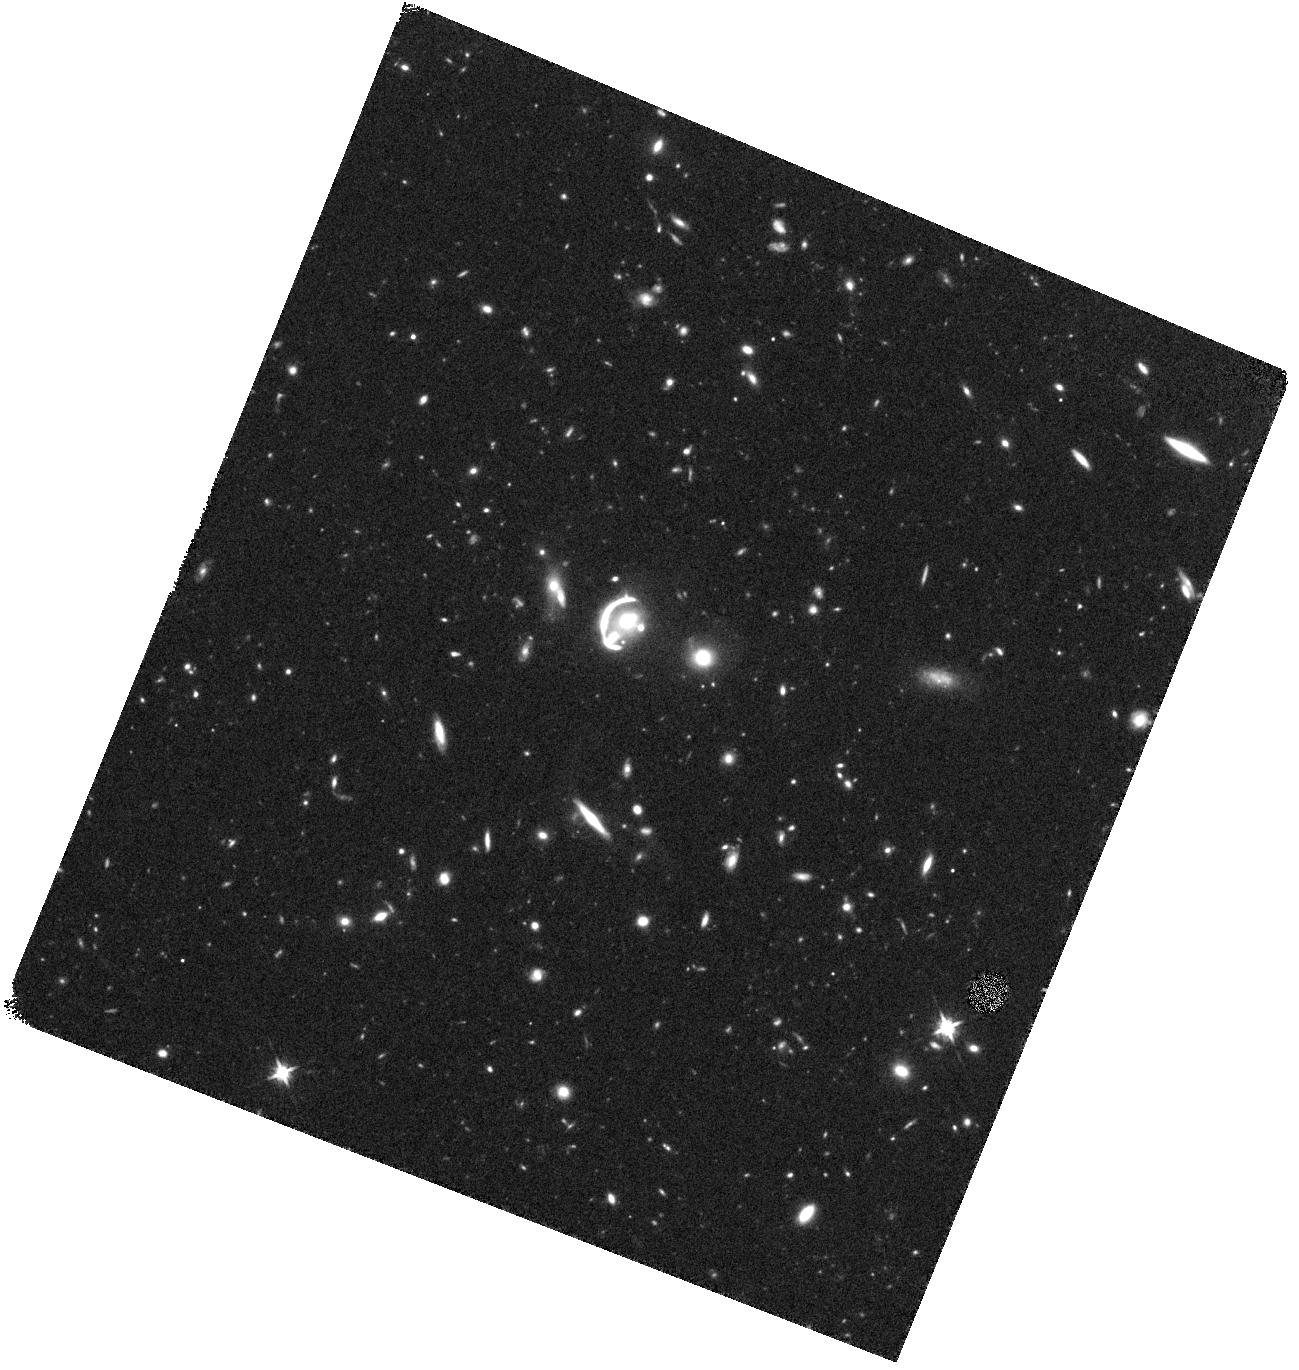
Target: SDSSJ1059+4251. Instrument: WFC3/IR. Filter: F125W. Exposure: 42 min. Observation ID: hst_15467_02_wfc3_ir_f125w_idt802

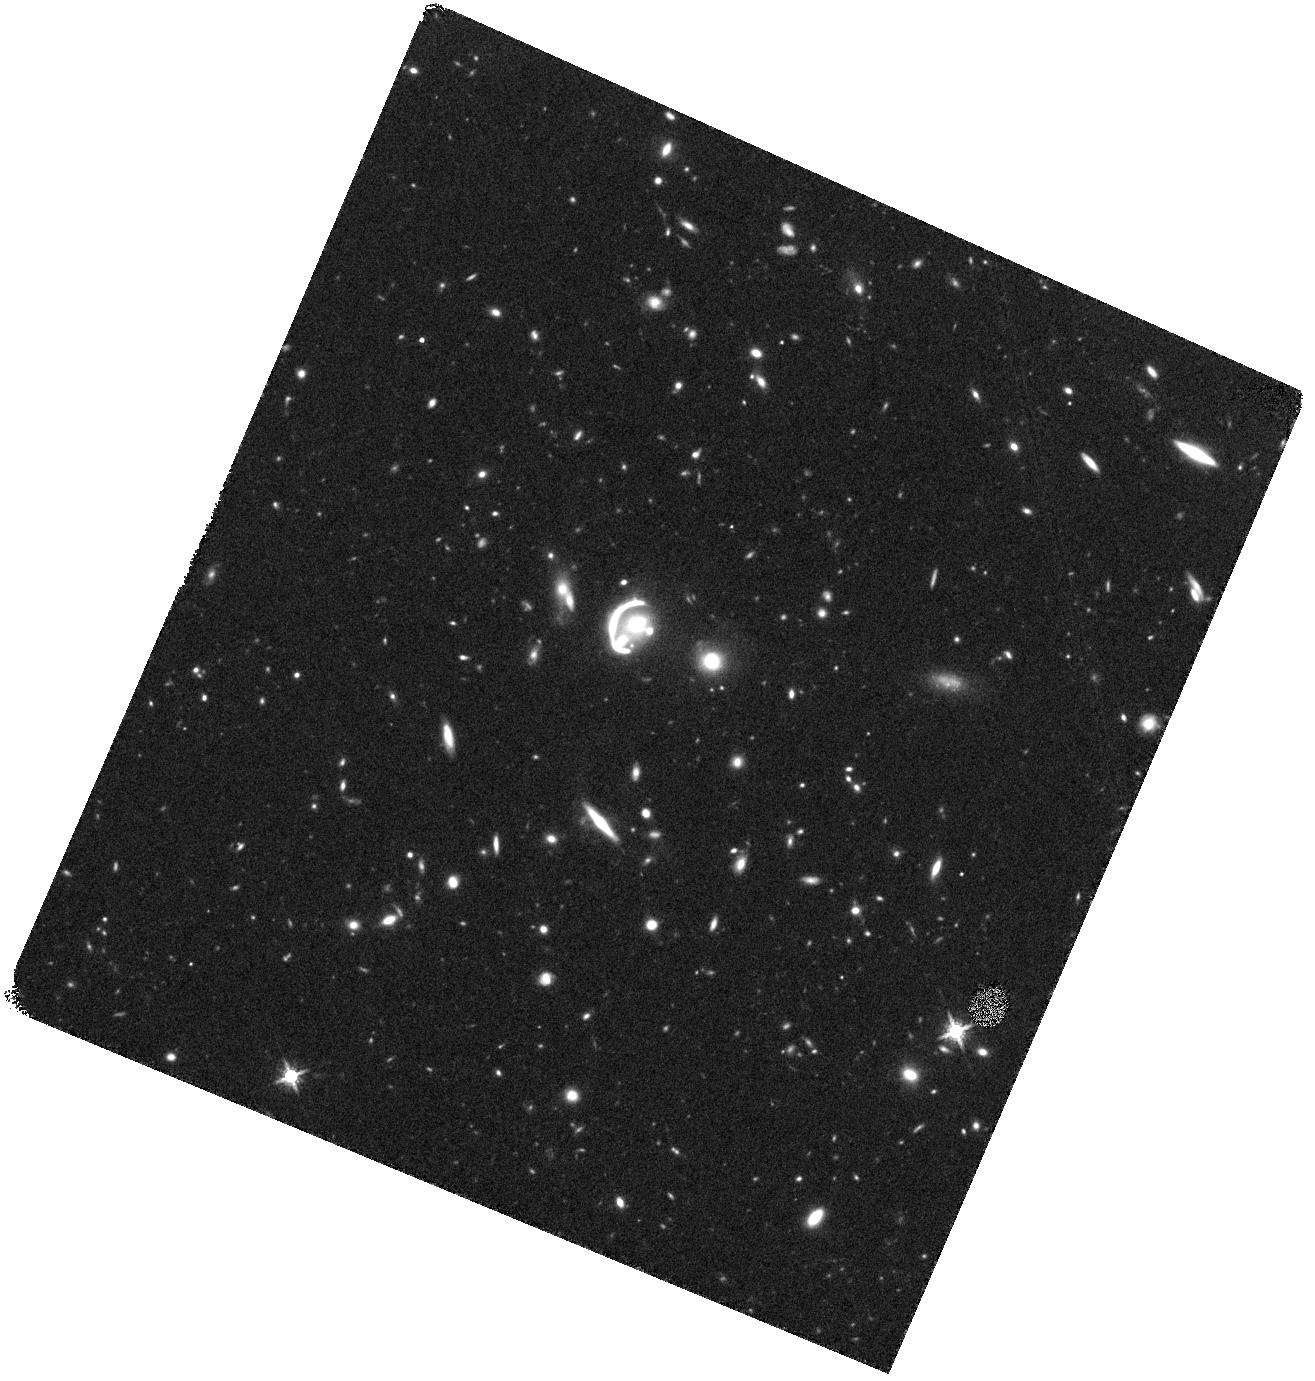
Target: SDSSJ1059+4251. Instrument: WFC3/IR. Filter: F160W. Exposure: 42 min. Observation ID: hst_15467_03_wfc3_ir_f160w_idt803

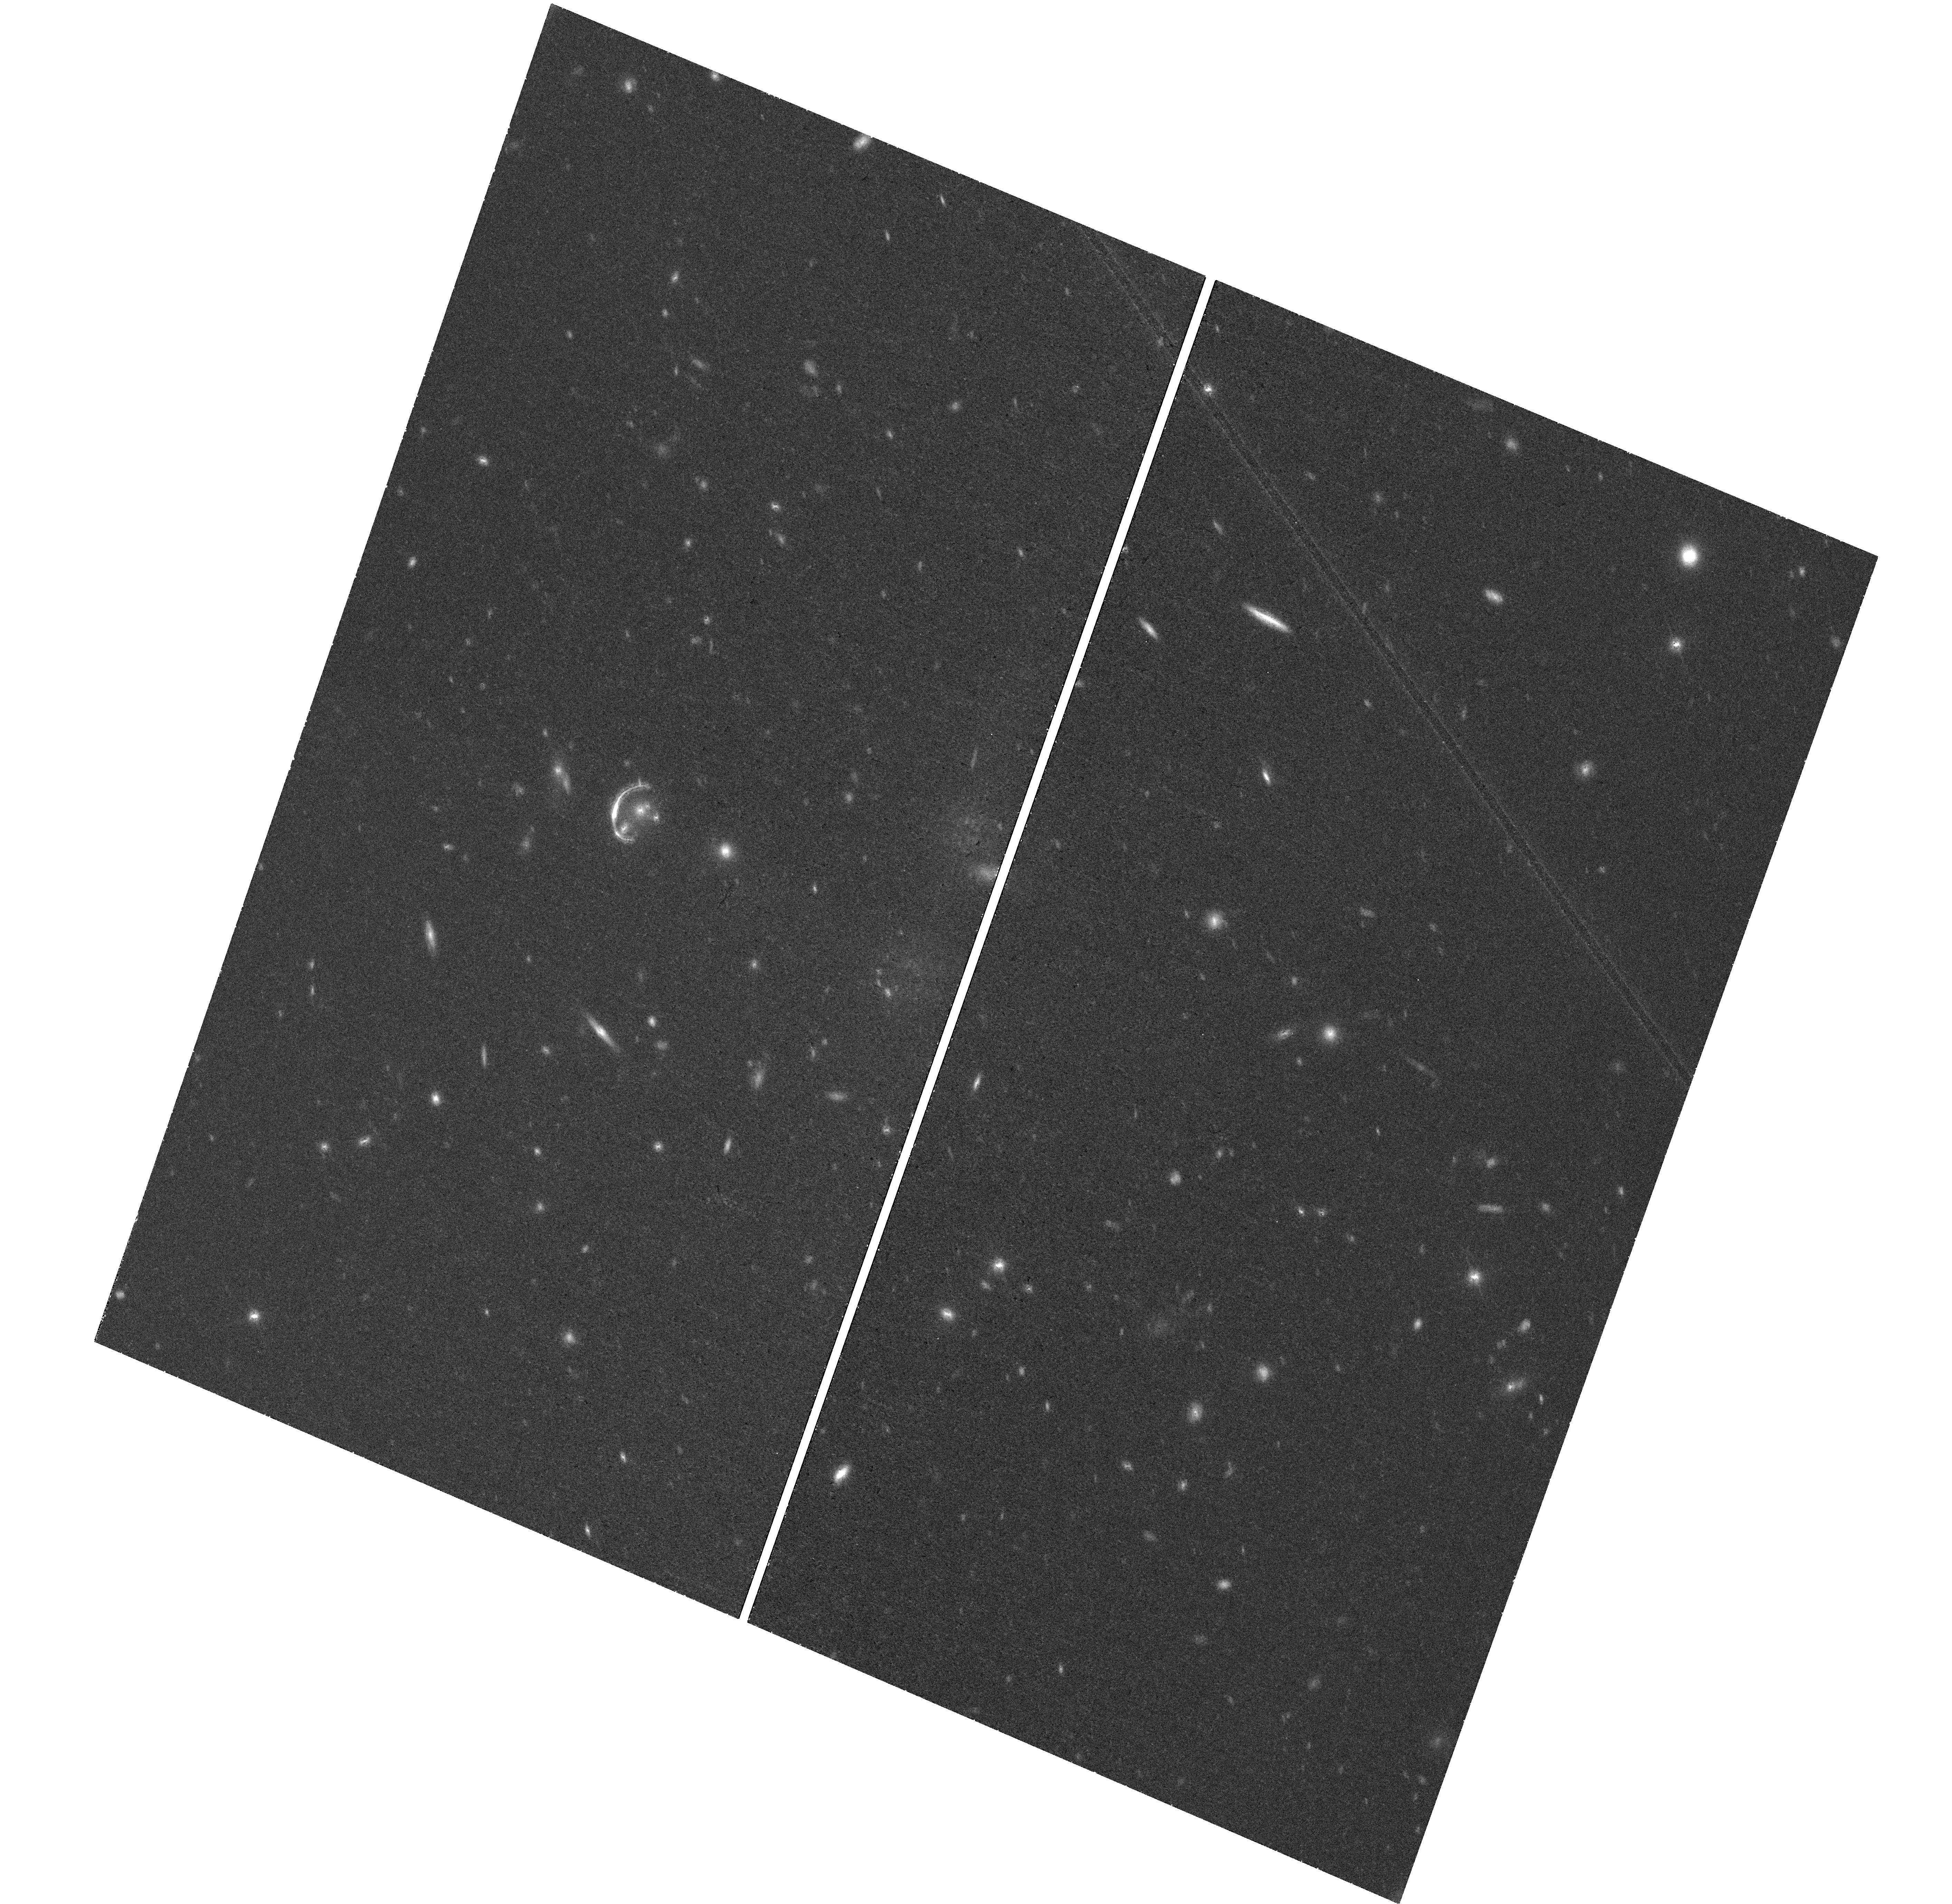
Target: SDSSJ1059+4251. Instrument: WFC3/UVIS. Filter: F814W. Exposure: 43 min. Observation ID: hst_15467_01_wfc3_uvis_f814w_idt801

The Brightest Lens in the Sky: Stellar Populations on ~50 pc Scales at the Peak Epoch of Star Formation (PI: Erb, Dawn K.)

While thousands of galaxies have now been observed at the peak epoch of star formation, only the rare and highly magnified gravitationally lensed sources in conjunction with high resolution HST imaging enable the study of star formation at sub-kpc scales. We propose multiwavelength WFC3 imaging of J1059+4251 at z=2.79, the brightest galaxy-scale gravitational lens discovered to date. With F606W imaging obtained only a month ago, we have discovered that the source is magnified by an extraordinary factor of ~130, with multiple knots of star formation on scales of ~50 pc in the source plane. We therefore now request imaging in three additional filters in order to constrain the stellar populations across the source. These data will enable measurements of the stellar mass surface density, the star formation rate and specific star formation rate, the surface density of star formation, and the age and reddening of the stellar populations, all on ~50 pc spatial scales. With these results we will test models of star formation at high redshift by determining the fraction of the total star formation arising in clumps with sizes << 1 kpc, and relate the properties of the star-forming regions to spectroscopic measurements of galactic outflows in order to determine whether the outflows are locally or globally sourced. The unprecedented brightness of J1059+4251 will make it one of the preeminent laboratories for the study of star formation in the high redshift universe, and high resolution, multiwavelength HST imaging will be an essential component of that work. The scientific returns of these observations will be maximized if they are taken during Cycle 25 via the mid-cycle program.